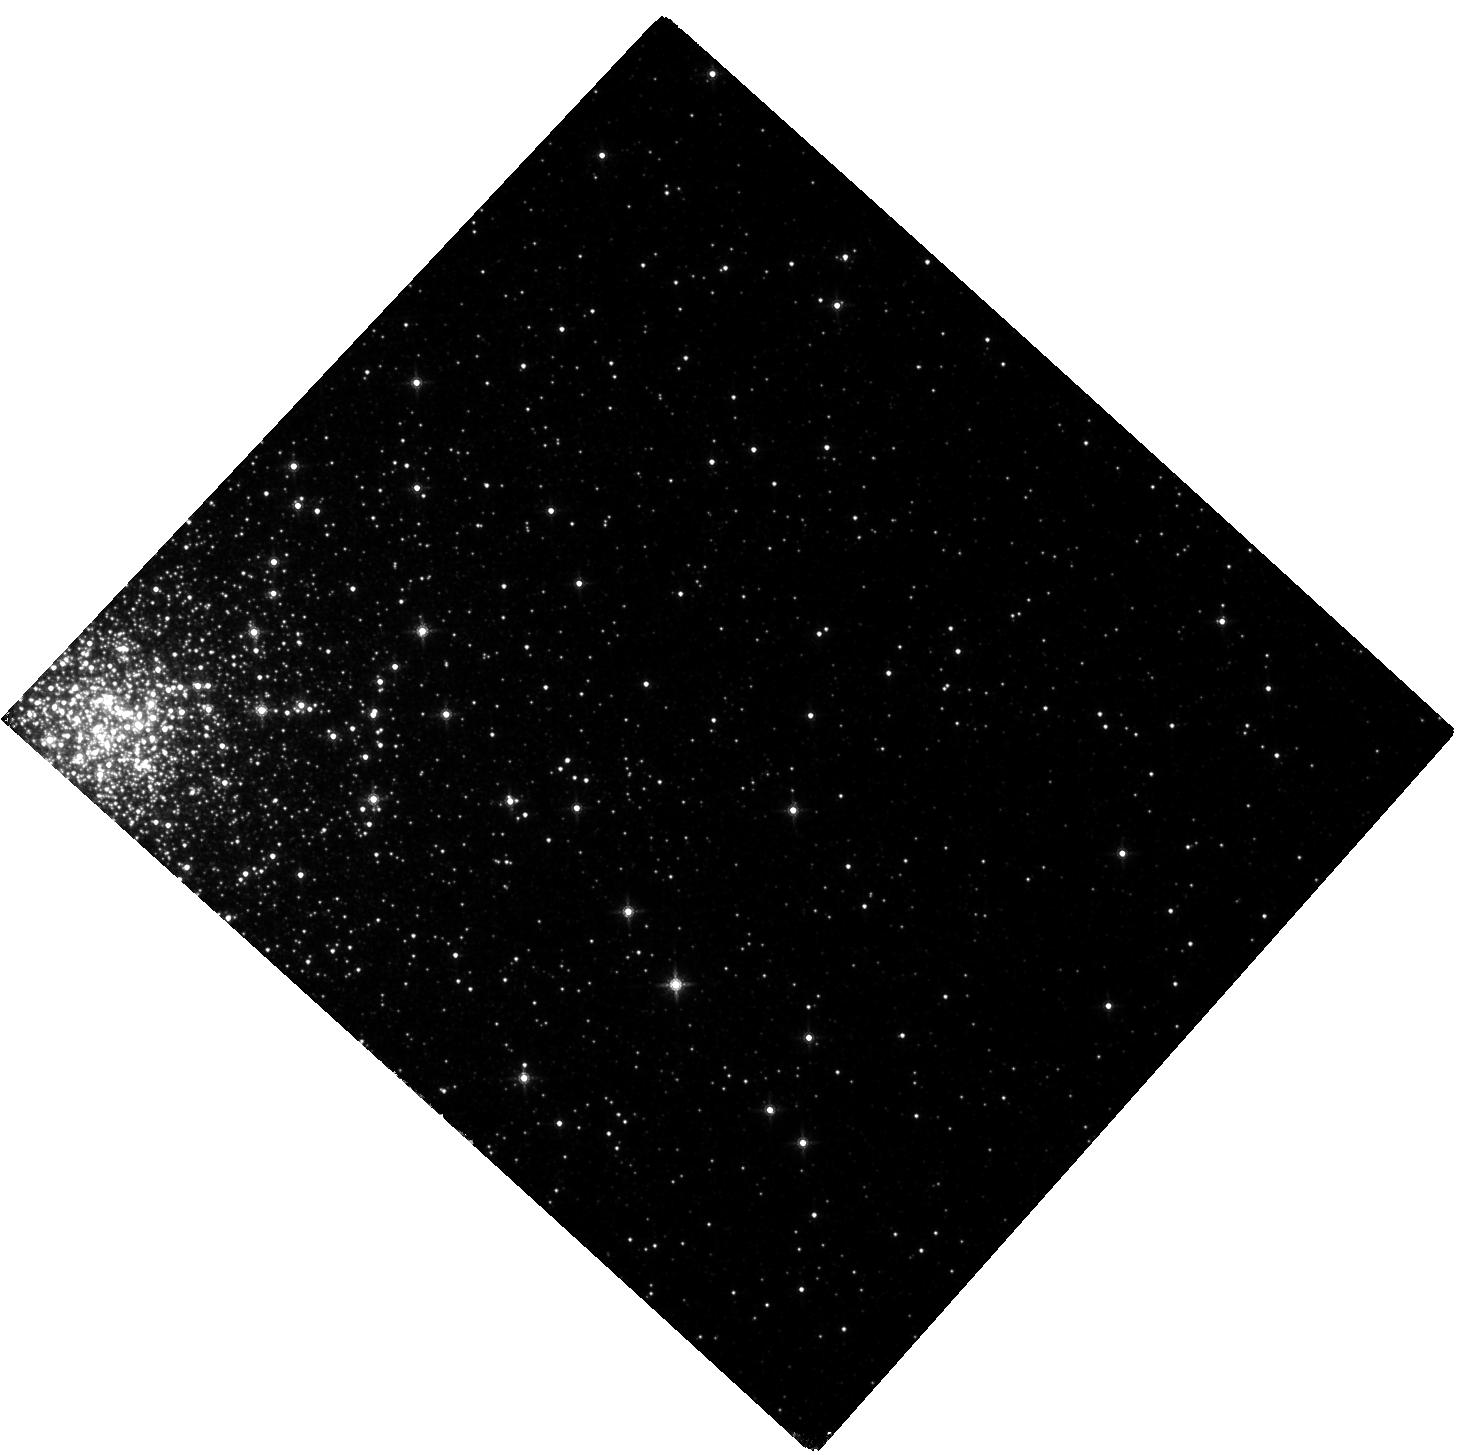
Target: TERZAN5-POS1. Instrument: WFC3/IR. Filter: F160W. Exposure: 1.3 h. Observation ID: hst_12933_03_wfc3_ir_f160w_ic3803

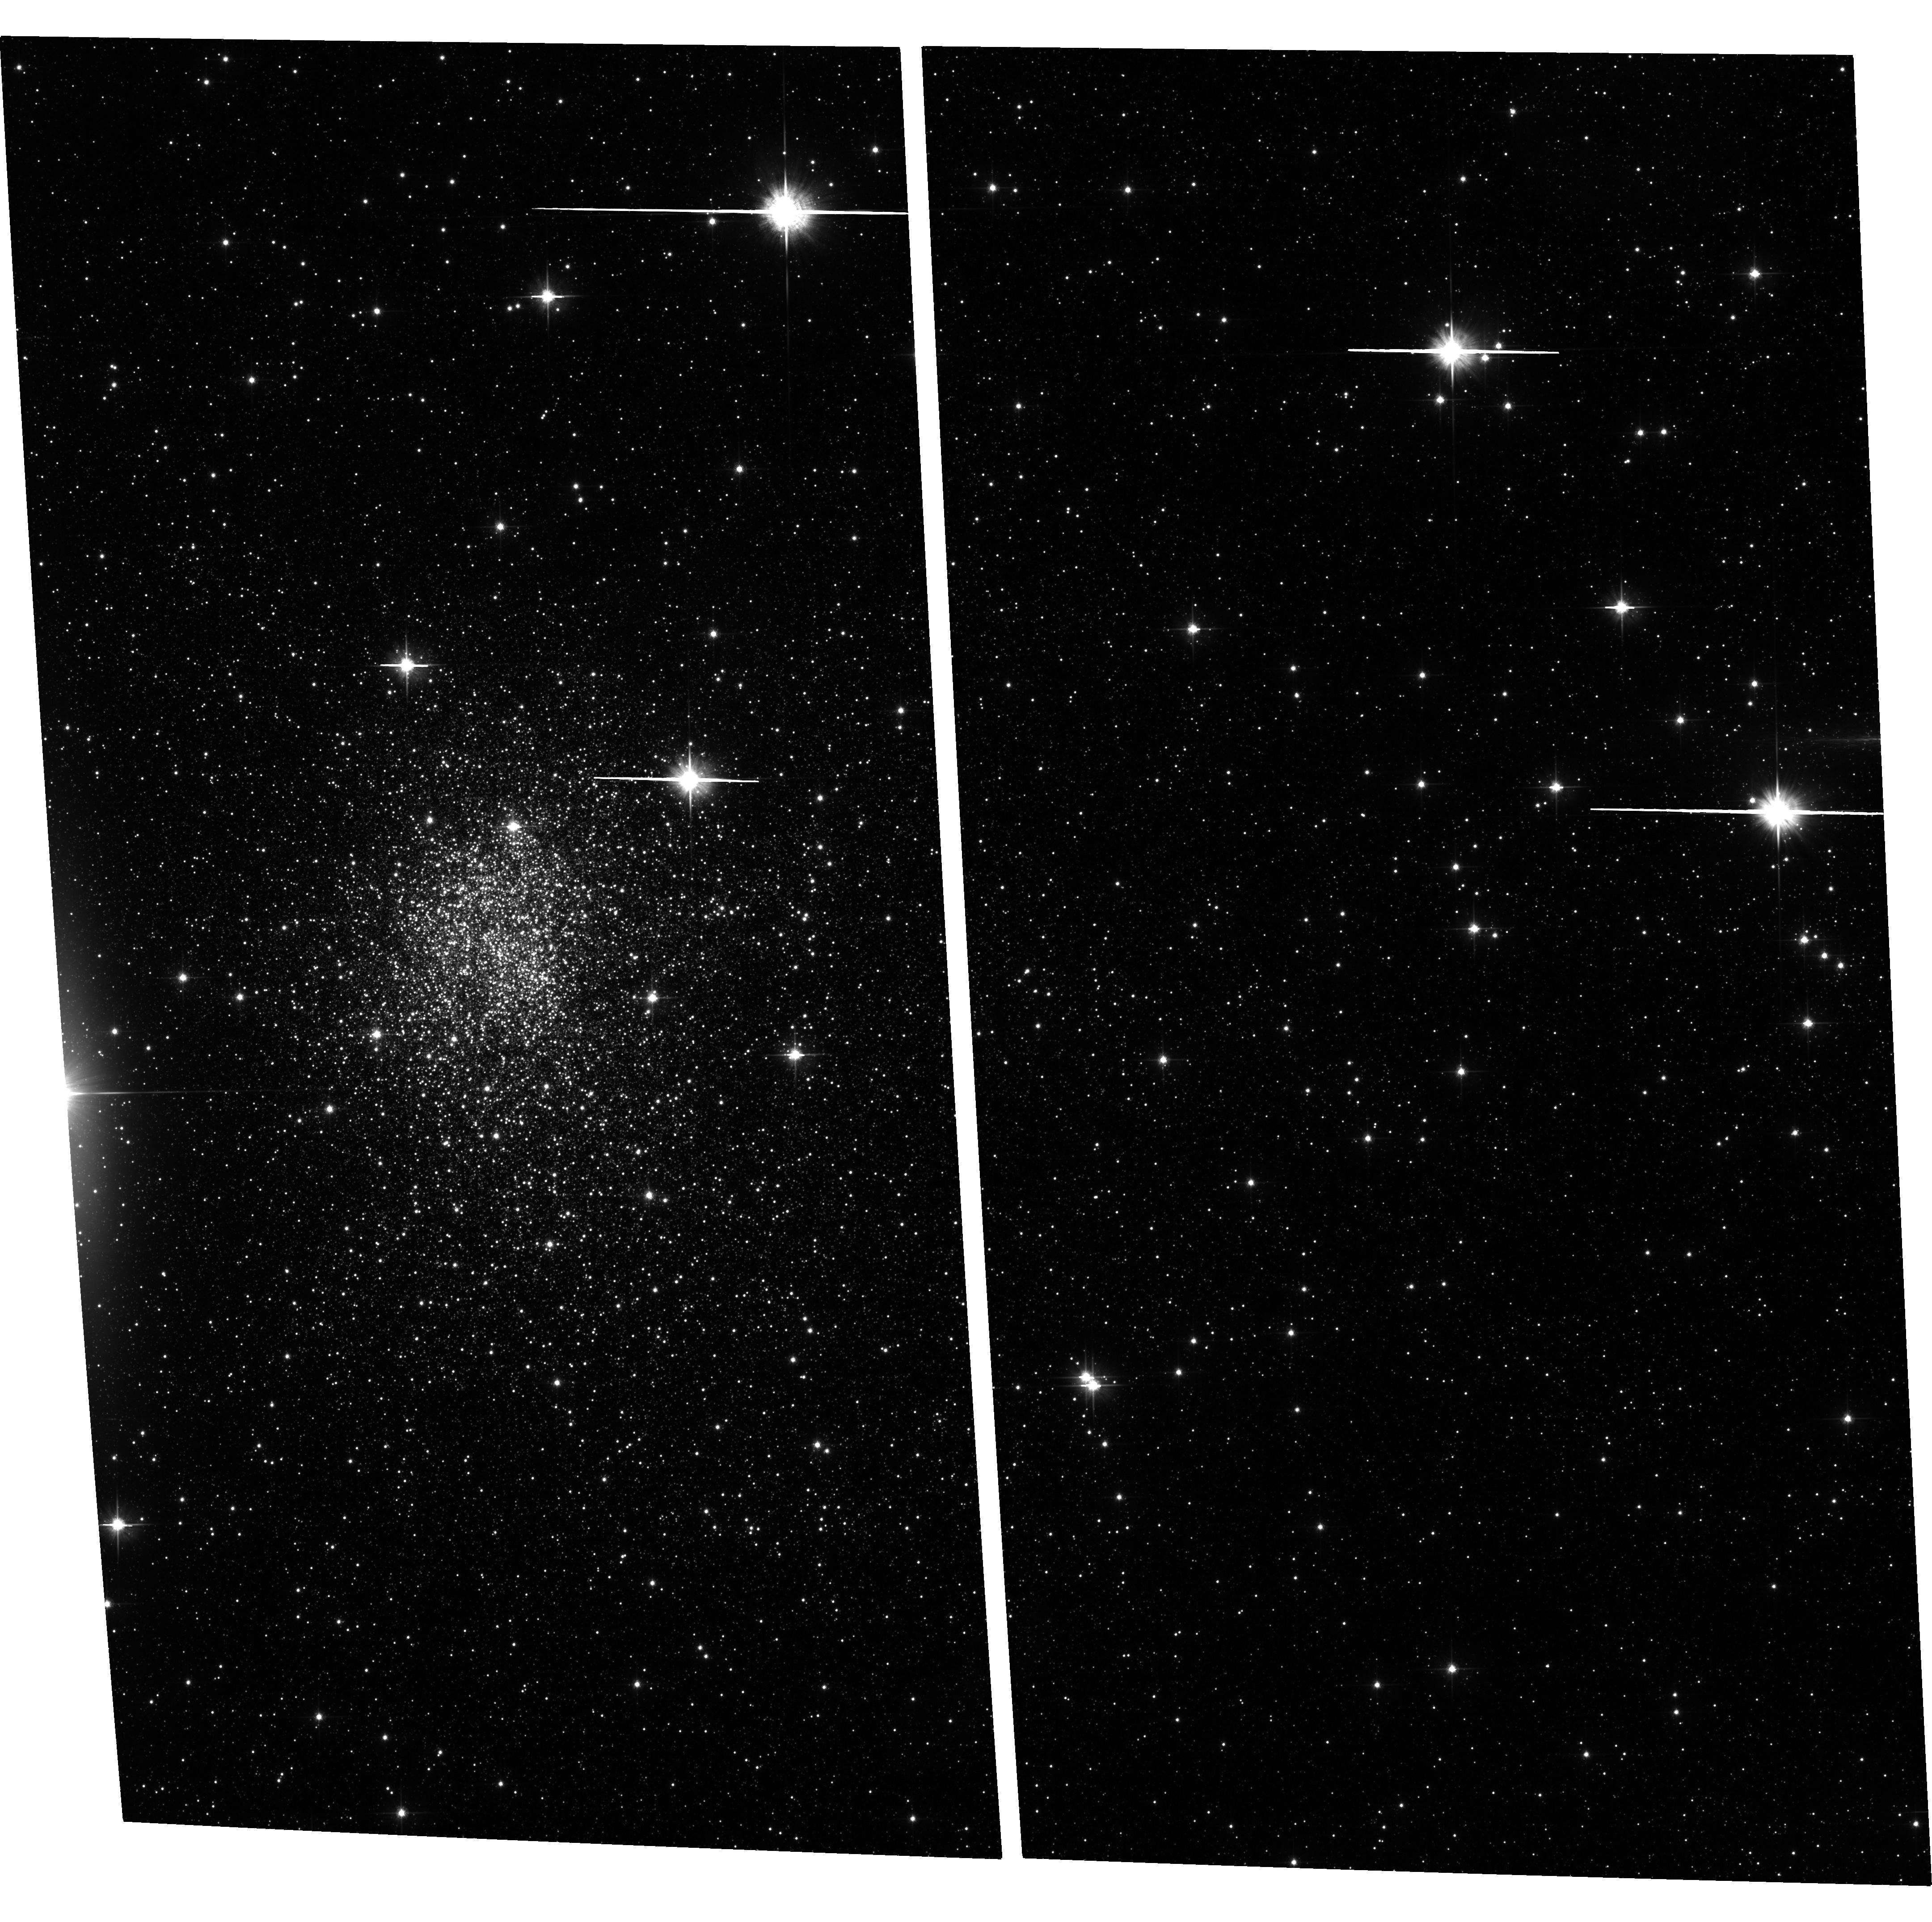
Target: TERZAN5-ACS. Instrument: ACS/WFC. Filter: F606W. Exposure: 31 min. Observation ID: hst_12933_01_acs_wfc_f606w_jc3801

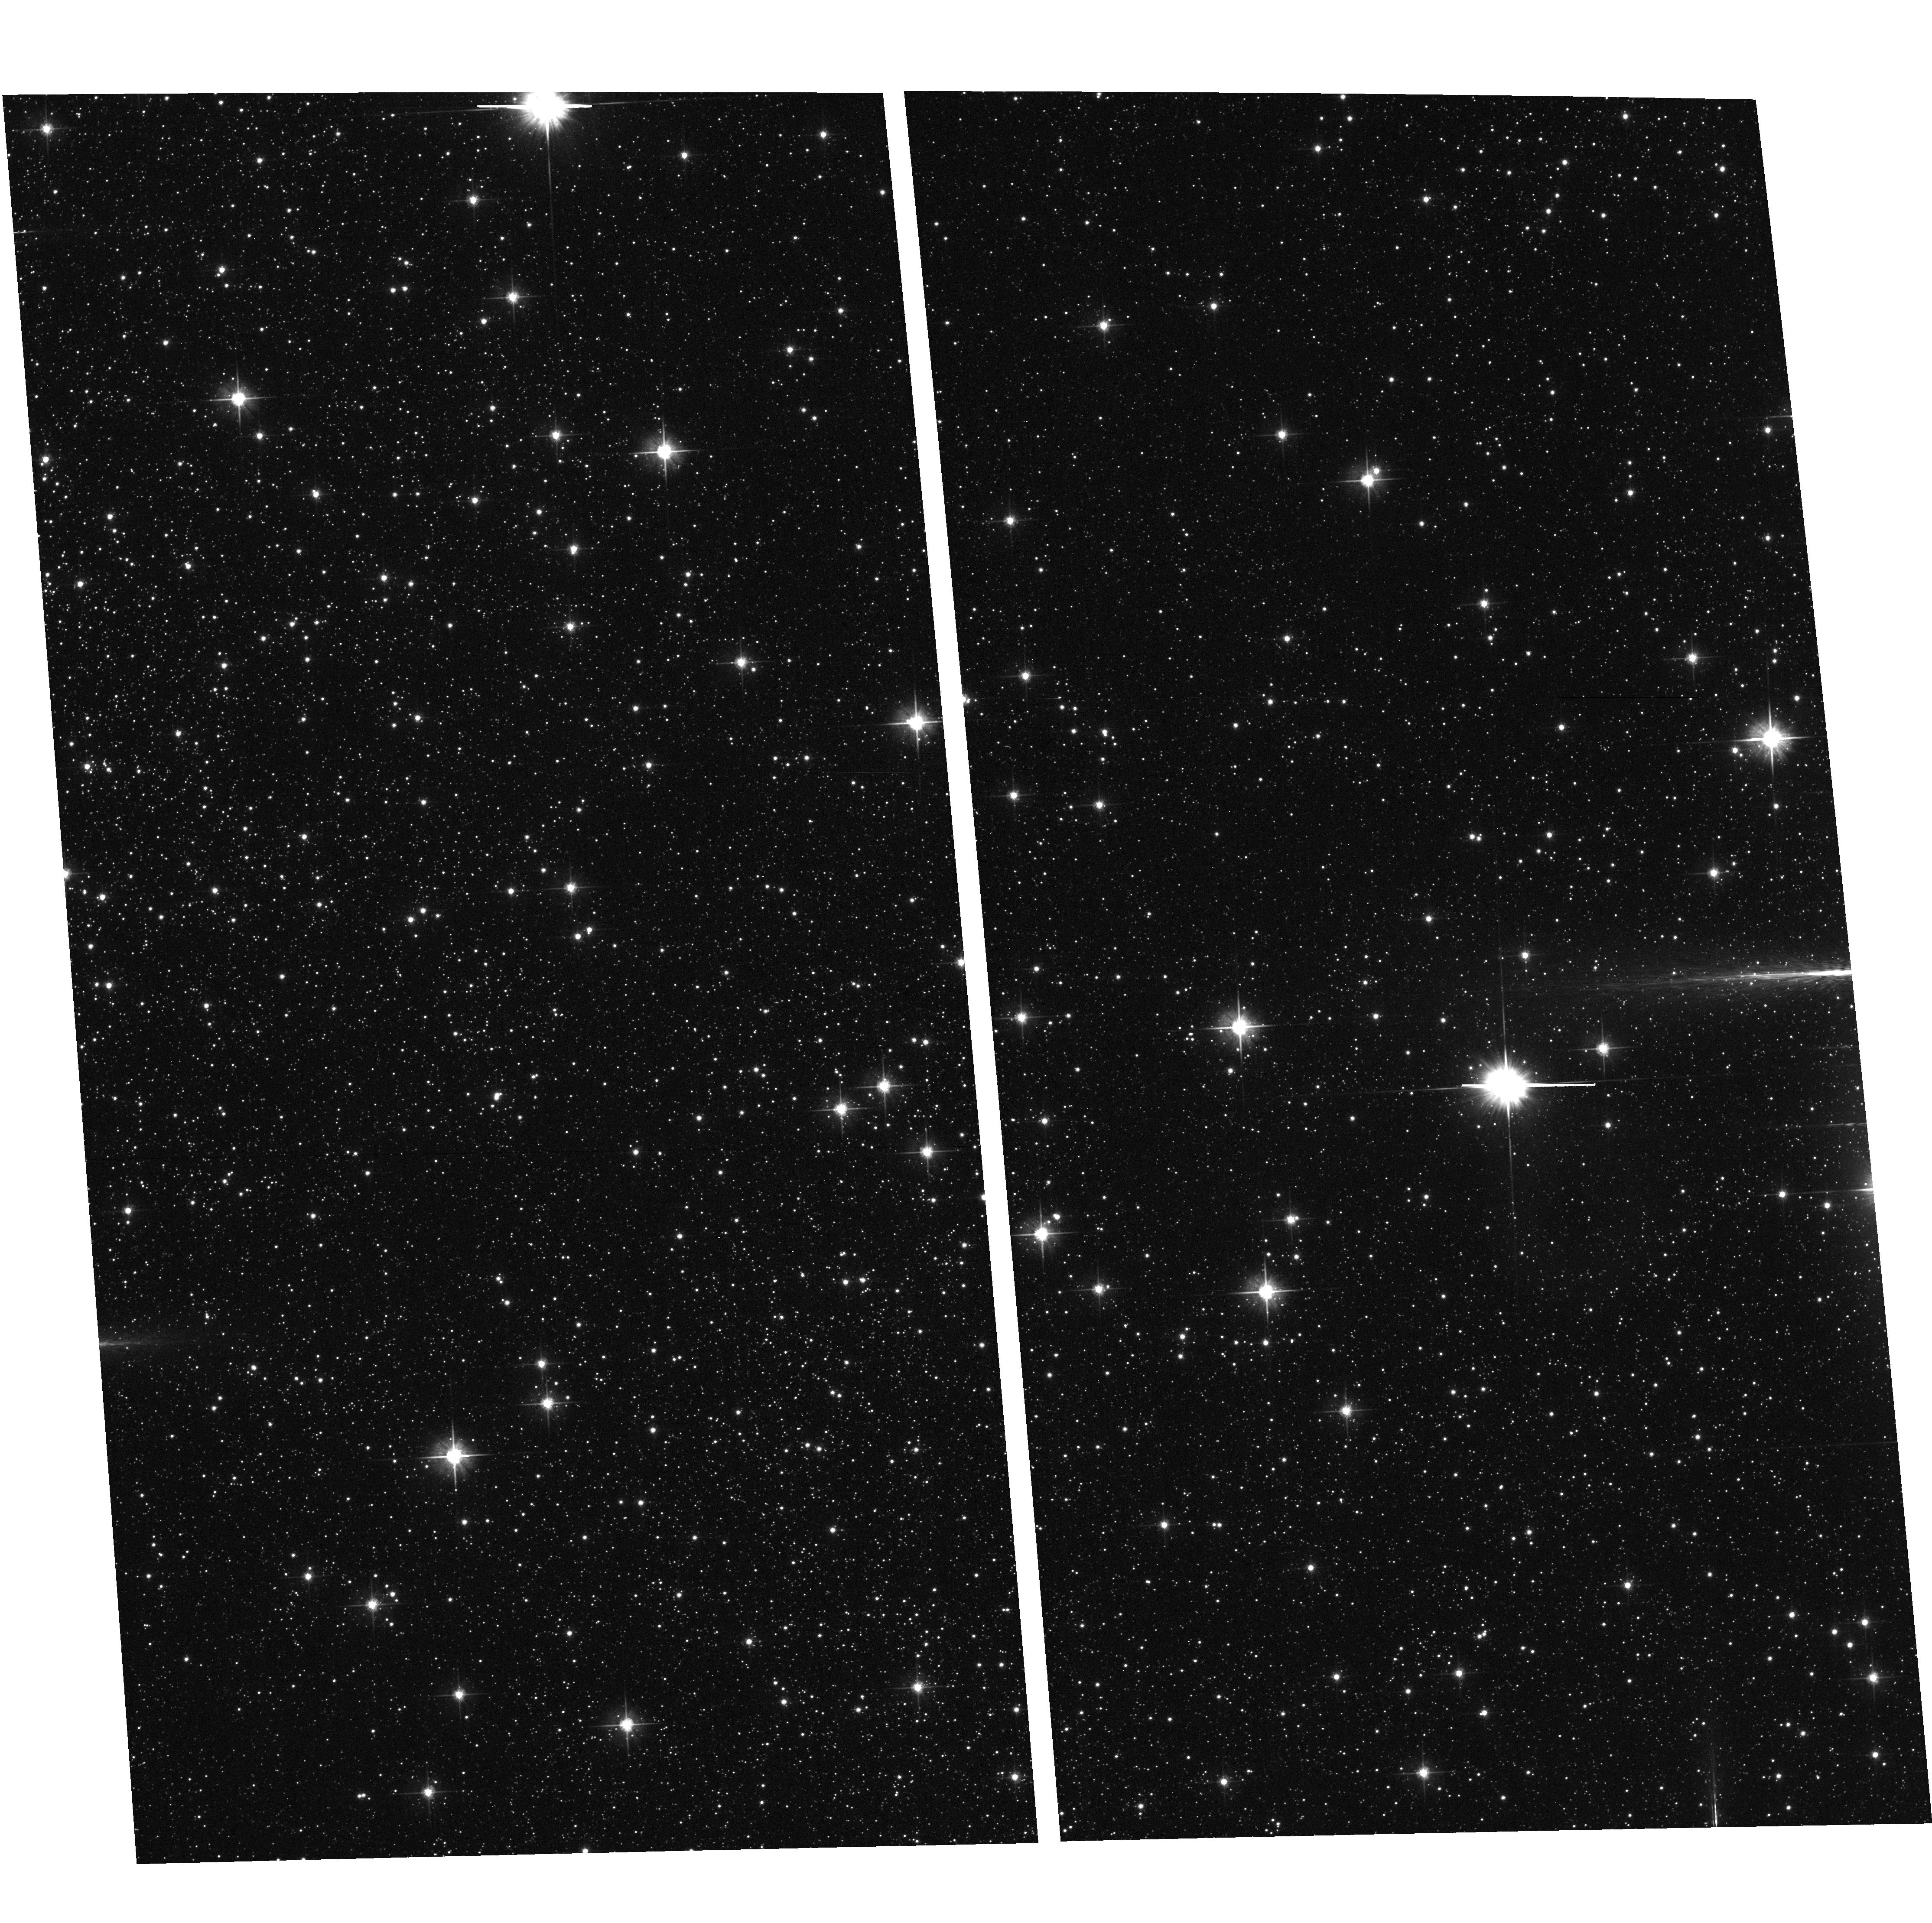
Target: field at RA 267.052°, Dec -24.855°. Instrument: ACS/WFC. Filter: F606W. Exposure: 8 min. Observation ID: hst_12933_03_acs_wfc_f606w_jc3803

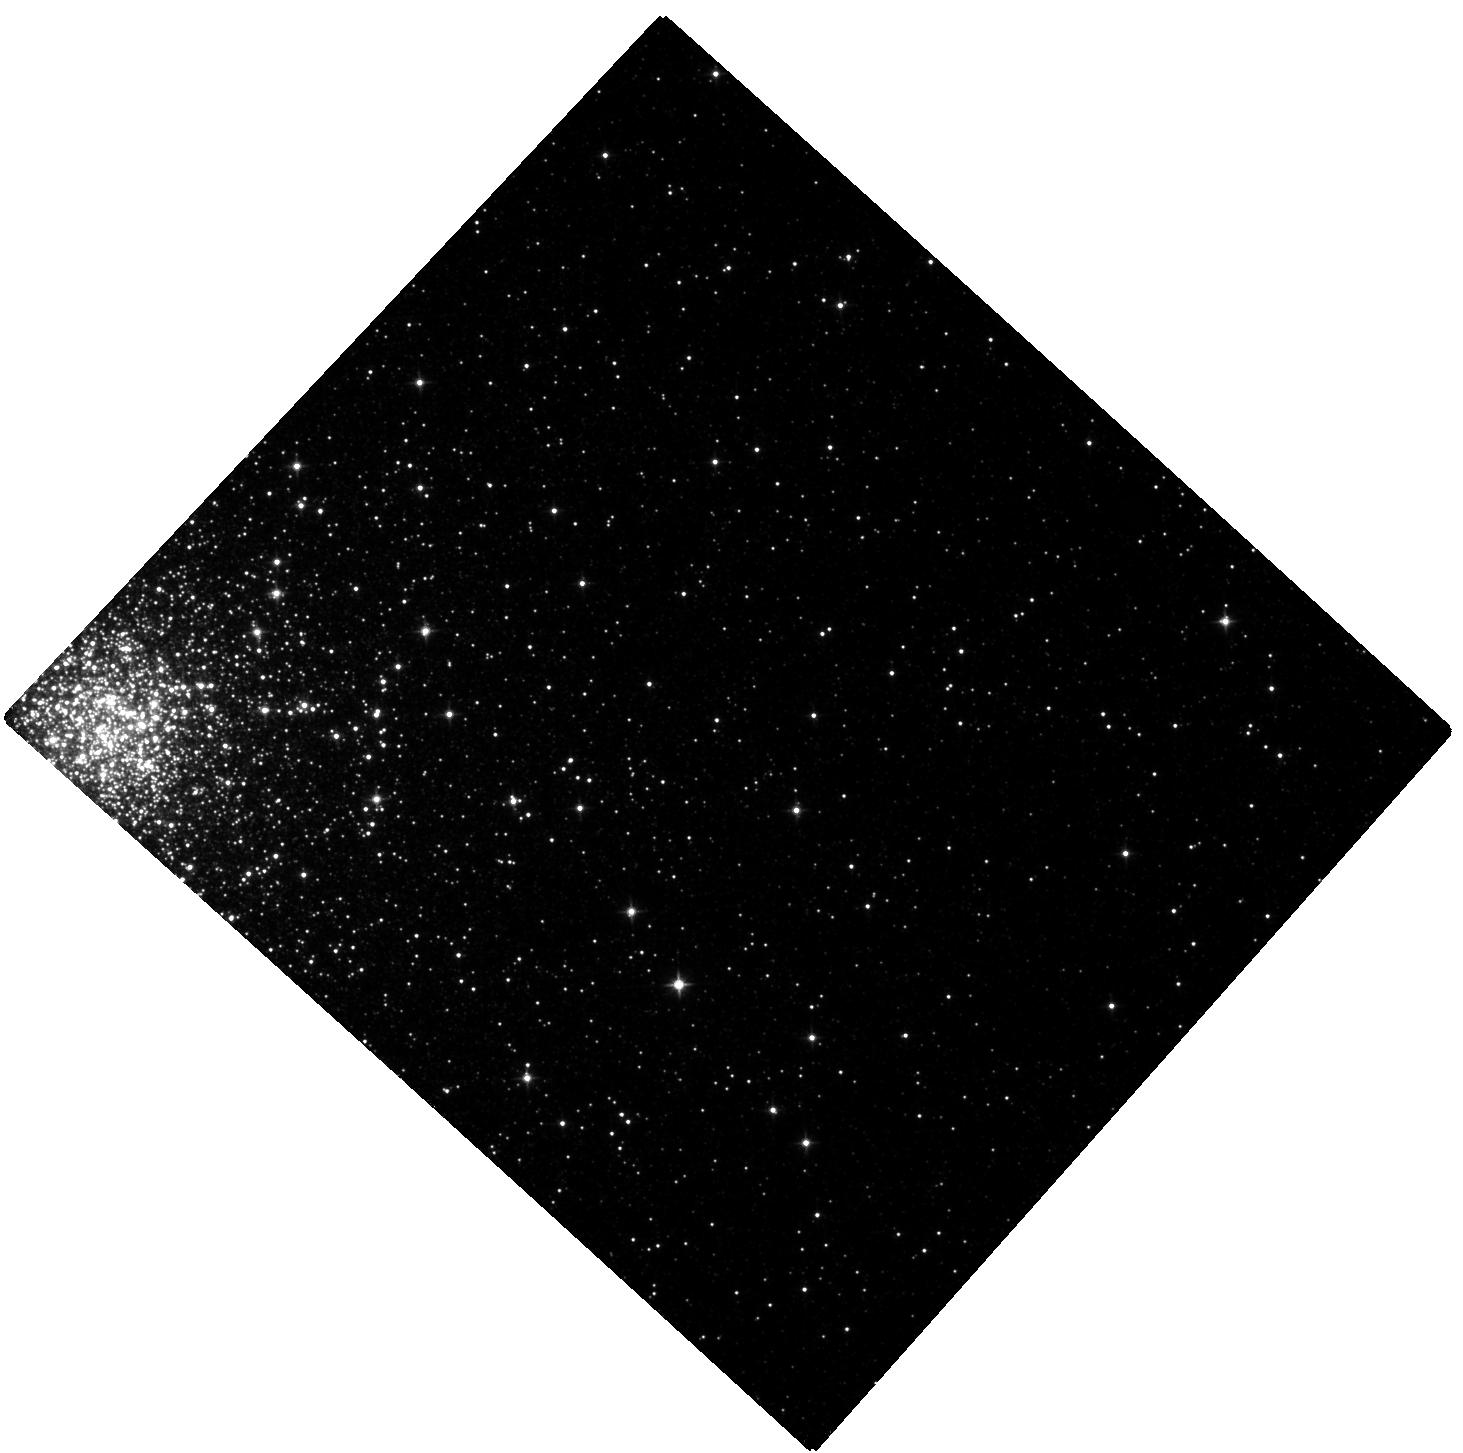
Target: TERZAN5-POS1. Instrument: WFC3/IR. Filter: F110W. Exposure: 1.3 h. Observation ID: hst_12933_02_wfc3_ir_f110w_ic3802

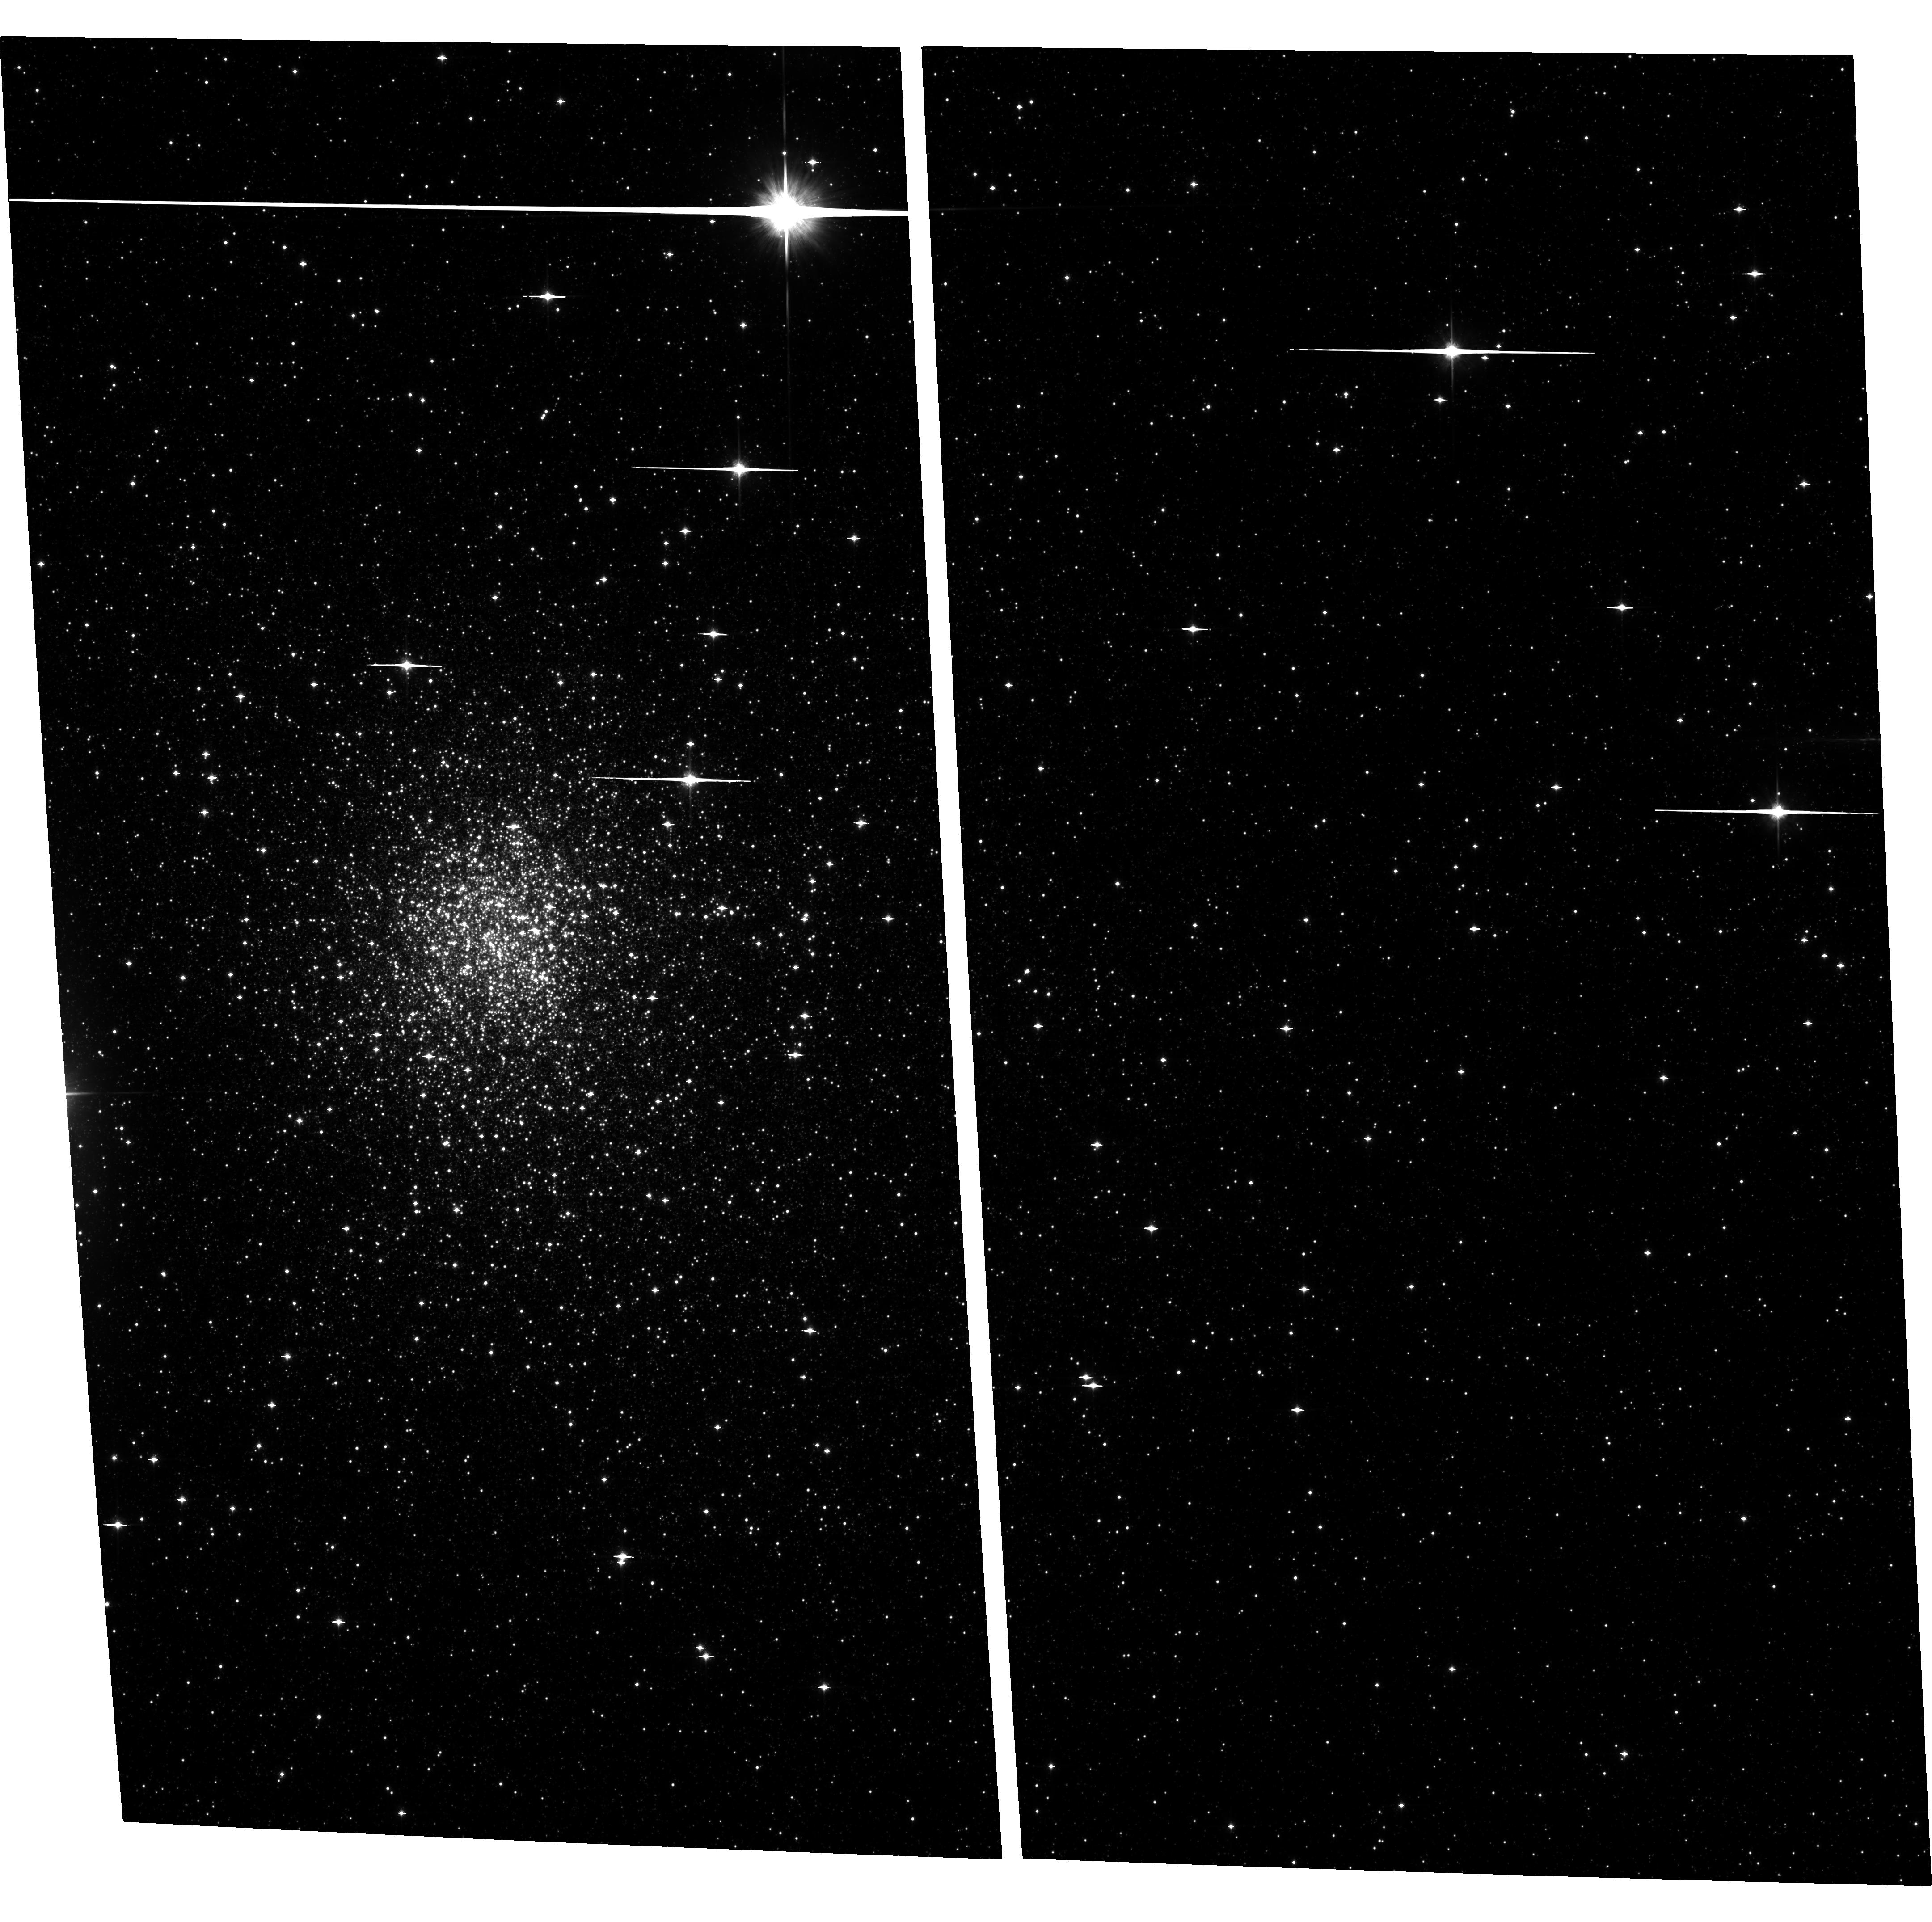
Target: TERZAN5-ACS. Instrument: ACS/WFC. Filter: F814W. Exposure: 31 min. Observation ID: hst_12933_01_acs_wfc_f814w_jc3801

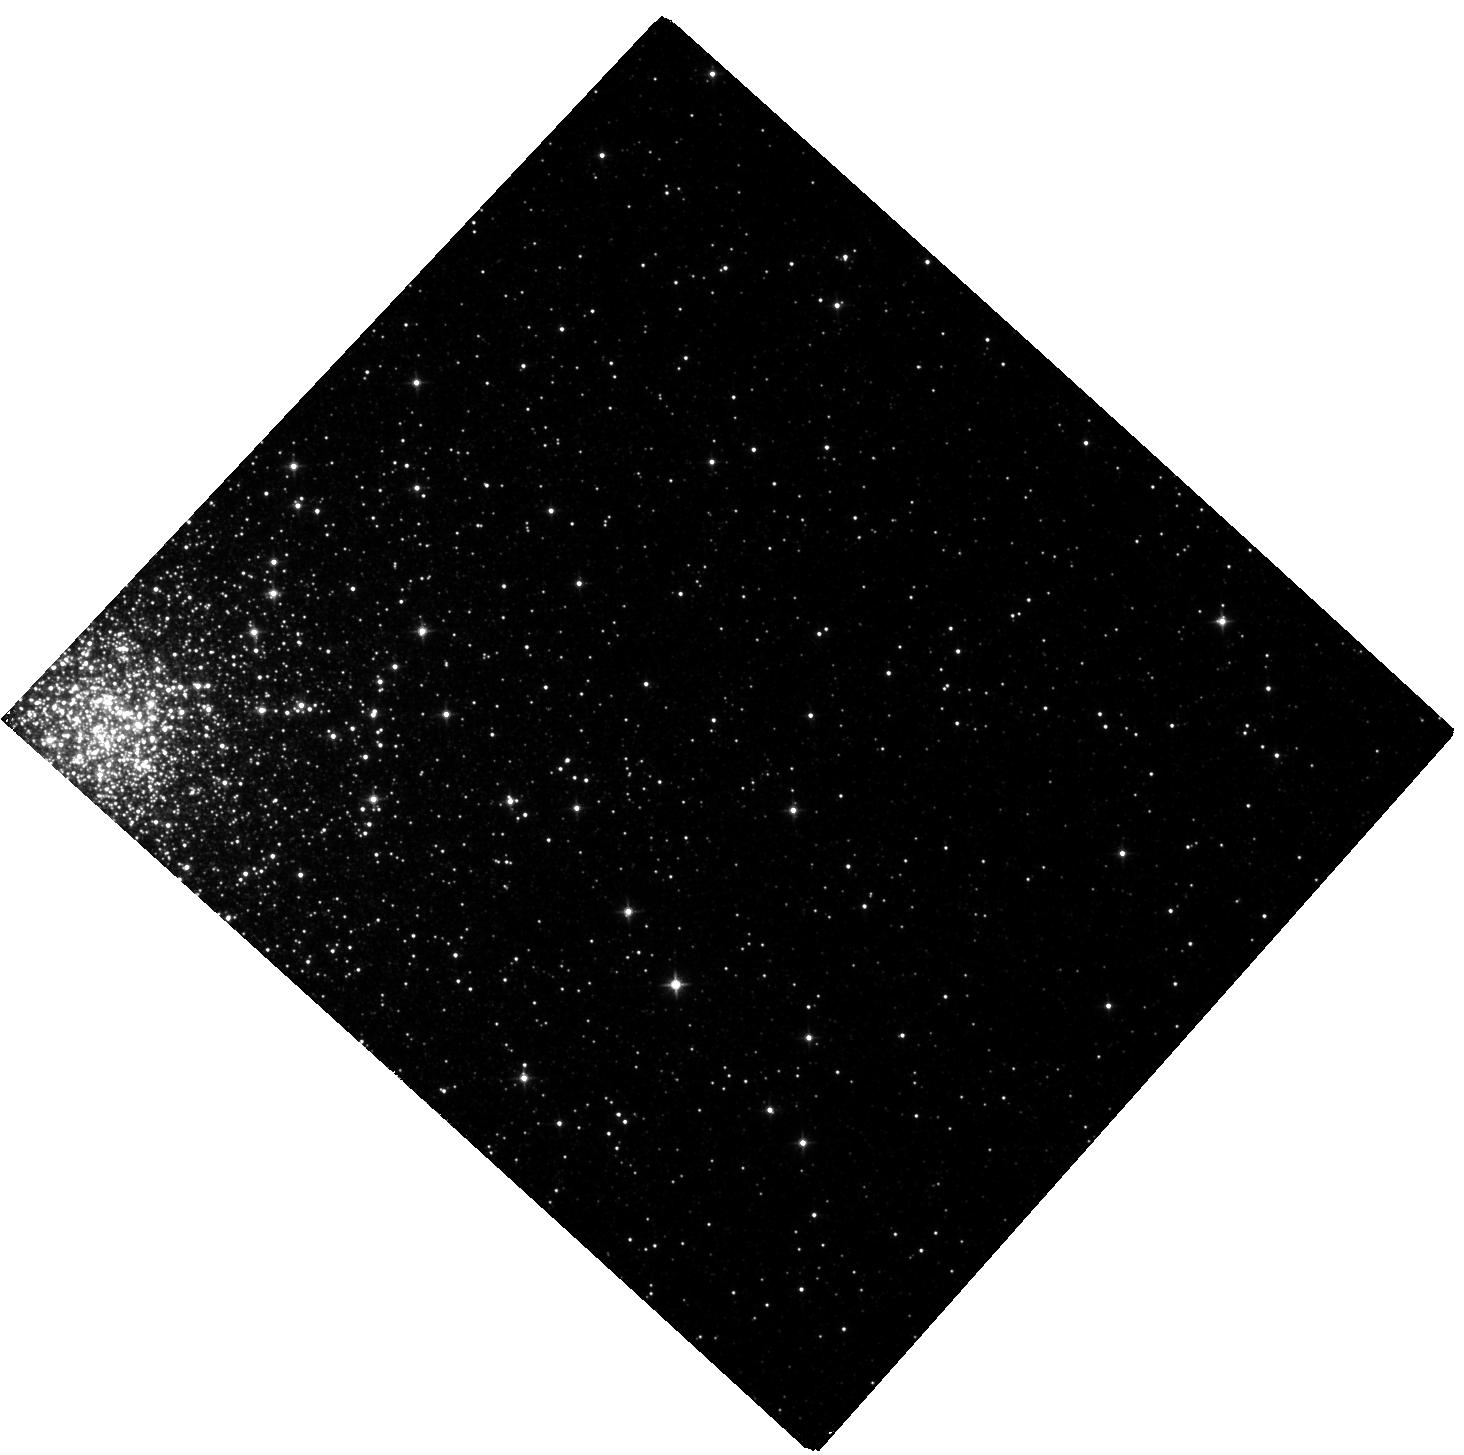
Target: TERZAN5-POS1. Instrument: WFC3/IR. Filter: F110W. Exposure: 1.3 h. Observation ID: hst_12933_03_wfc3_ir_f110w_ic3803

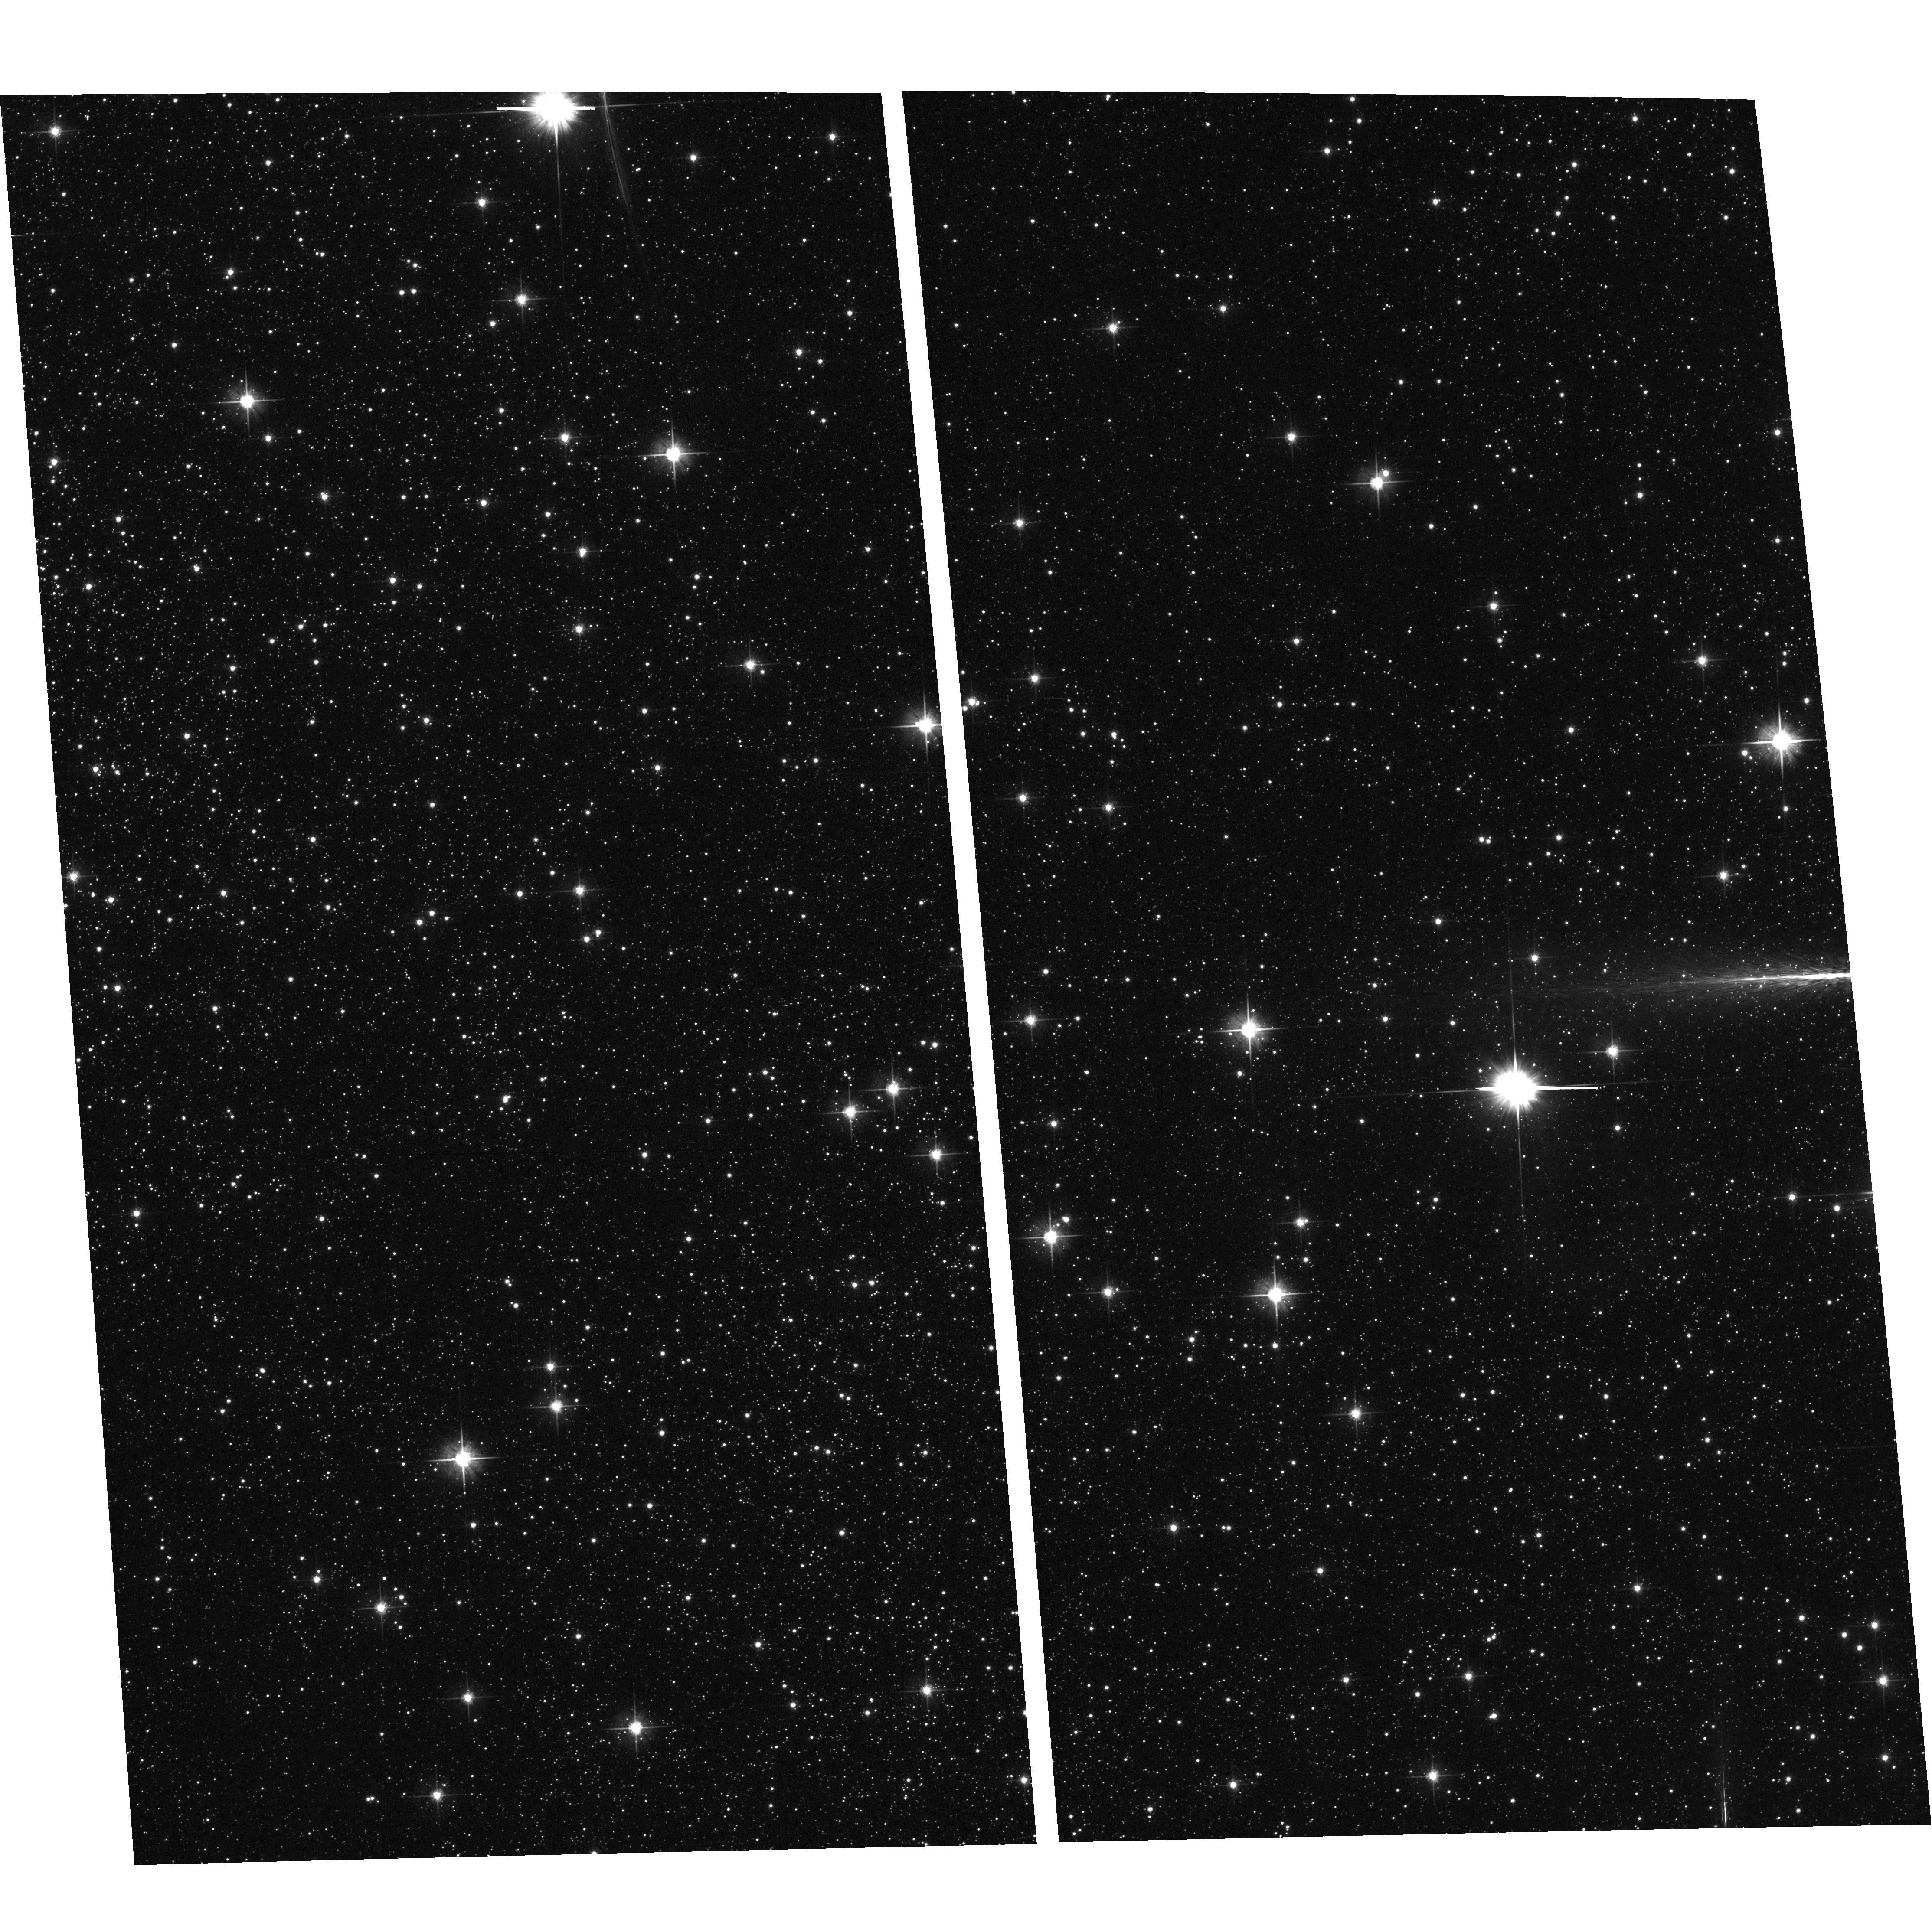
Target: field at RA 267.052°, Dec -24.855°. Instrument: ACS/WFC. Filter: F606W. Exposure: 8 min. Observation ID: hst_12933_02_acs_wfc_f606w_jc3802

COSMIC-LAB: unveling the true nature of Terzan 5, a pristine fragment of the Galactic bulge (PI: Ferraro, Francesco R.)

We have discovered that Terzan5, a stellar system in the Galactic bulge, harbors two stellar populations with different iron content (Delta[Fe/H]~0.5 dex) and possibly different ages (Ferraro et al. 2009, Nature 462, 483). Moreover, the observed chemical patterns (Origlia et al. 2011, ApJ 726, L20) significantly differ from those observed in any known genuine GC. These evidences demonstrate that, similarly to omega Centauri in the halo, Terzan5 is NOT a genuine globular cluster (GC), but a stellar system that was able to retain the gas ejected by violent supernova (SN) explosions. Indeed the striking chemical similarity with the bulge stars suggests that Terzan5 and the Galactic bulge shared the same star formation and chemical enrichment processes, driven by an exceptional amount of SNeII explosions (this is also the key to understand the origin of the extraordinary population of millisecond pulsars in Terzan5). A quite intriguing scenario is emerging from these observations: Terzan5 could be the relic of one of the massive clumps that contributed (through strong dynamical interactions with other pre-formed and internally-evolved sub-structures) to the formation of the Galactic bulge. Here we propose to use the WFC3 to accurately measure the age of the two populations directly from the main sequence turn-off luminosities. Precisely dating the first and second burst of star formation is a crucial step for the correct reconstruction of the evolutionary history of Terzan5, with a significant impact on our comprehension of the formation processes of the Milky Way bulge and, more in general, of galactic spheroids.